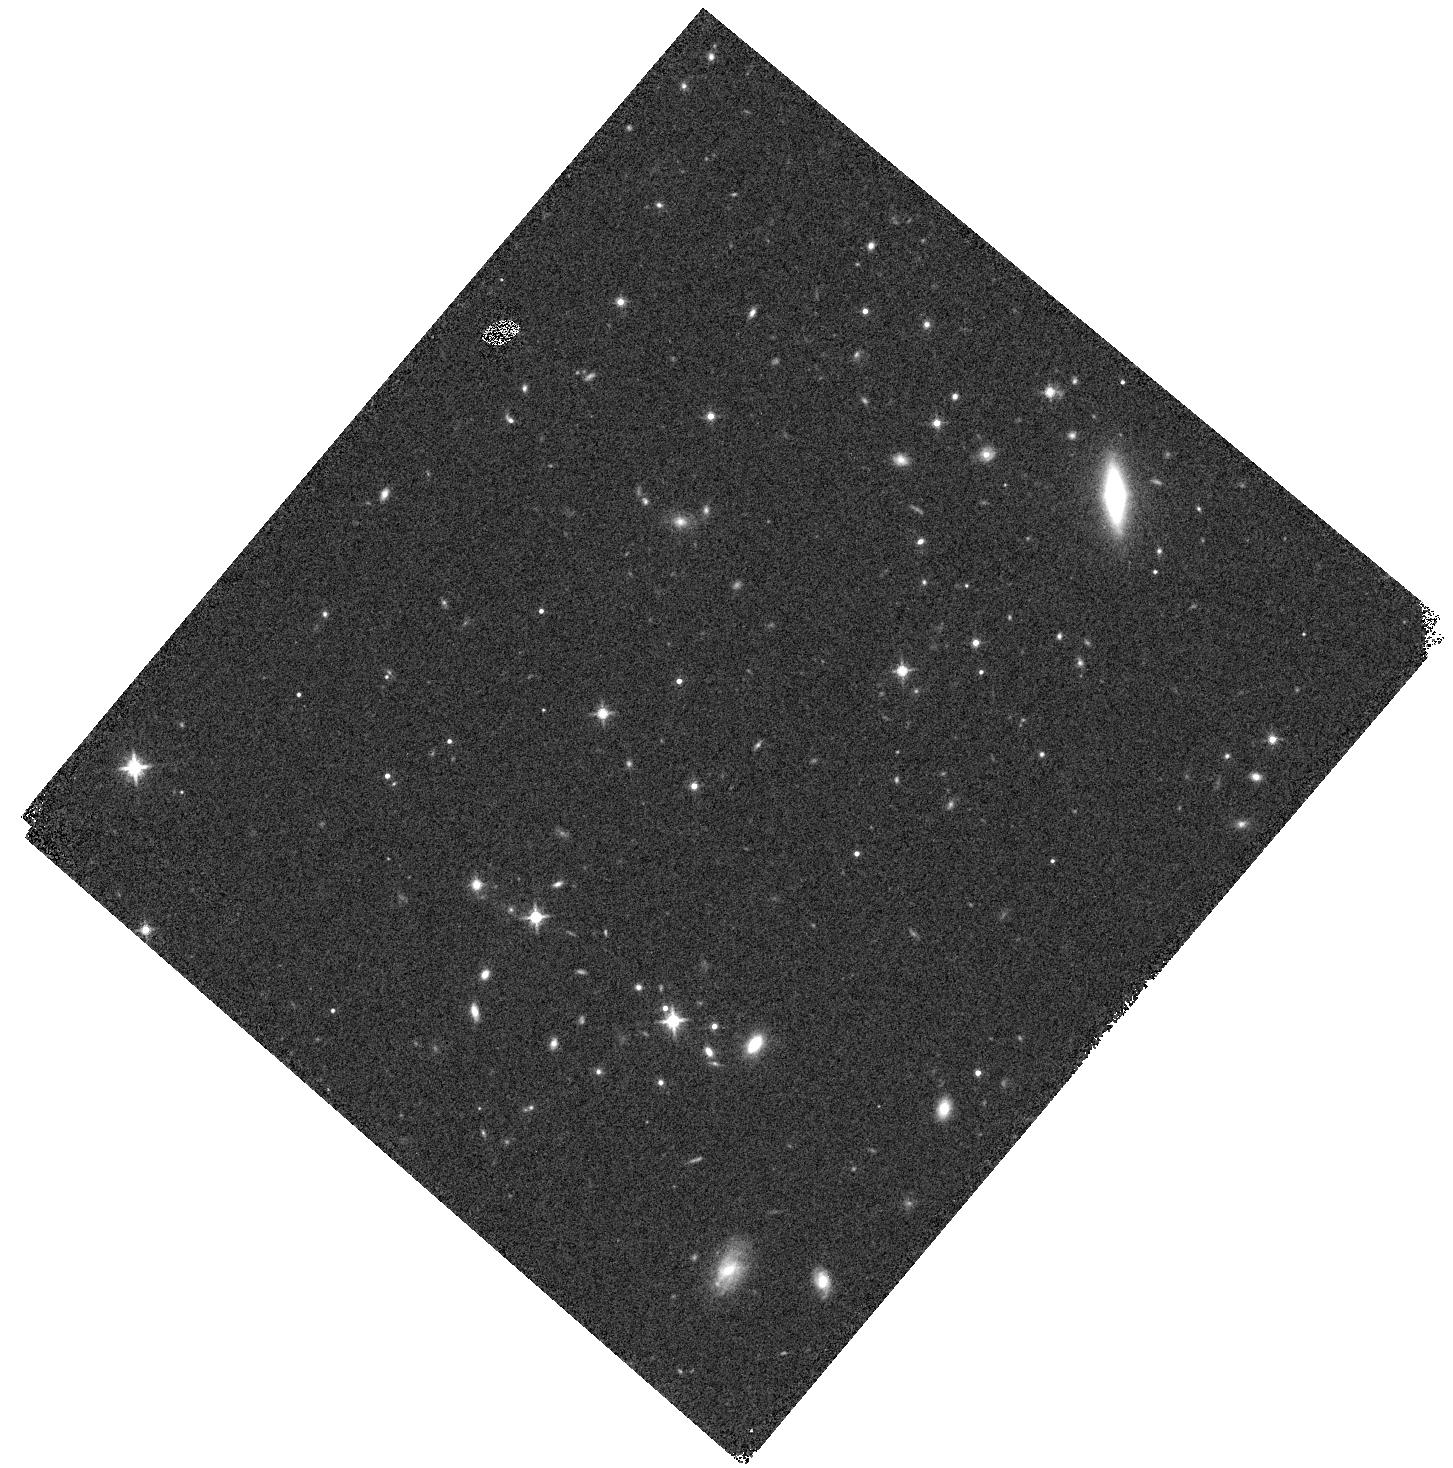
Target: MUDFQ2139-4434-ORIENT2
Instrument: WFC3/IR
Filter: F140W
Exposure: 3 min
Observation ID: hst_15637_dm_wfc3_ir_f140w_idxjdm

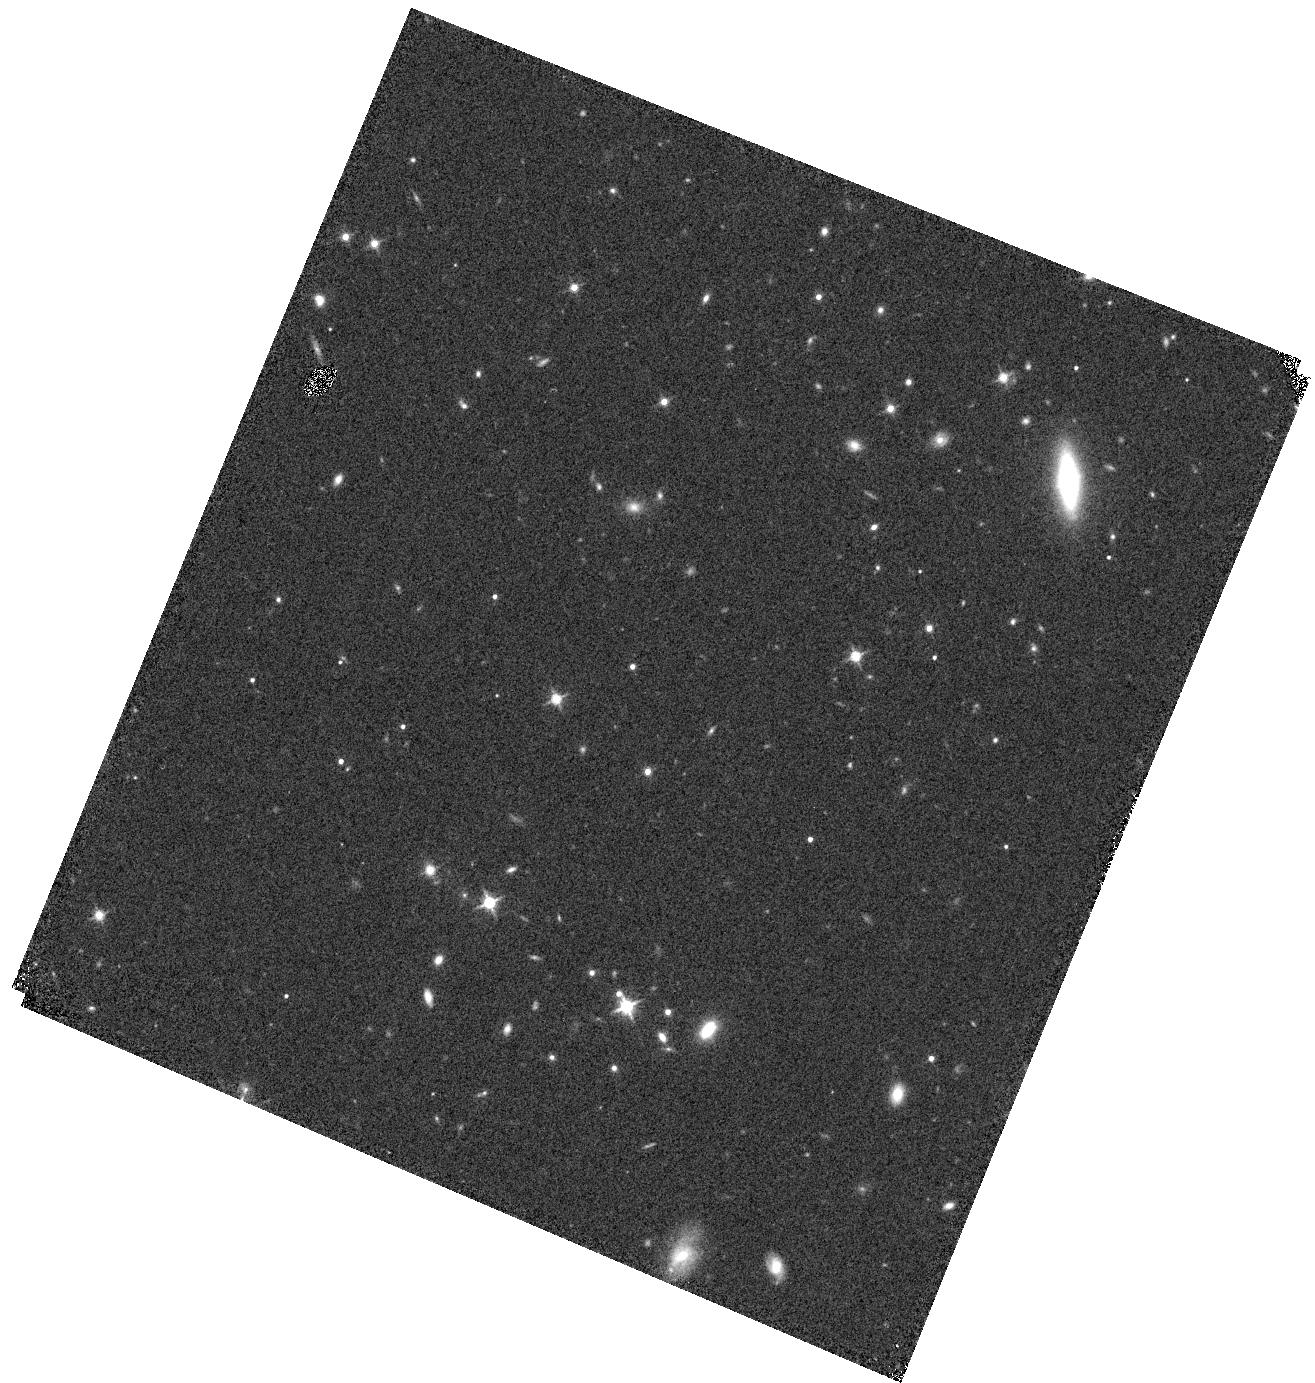
Target: MUDFQ2139-4434-ORIENT3
Instrument: WFC3/IR
Filter: F140W
Exposure: 3 min
Observation ID: hst_15637_eb_wfc3_ir_f140w_idxjeb

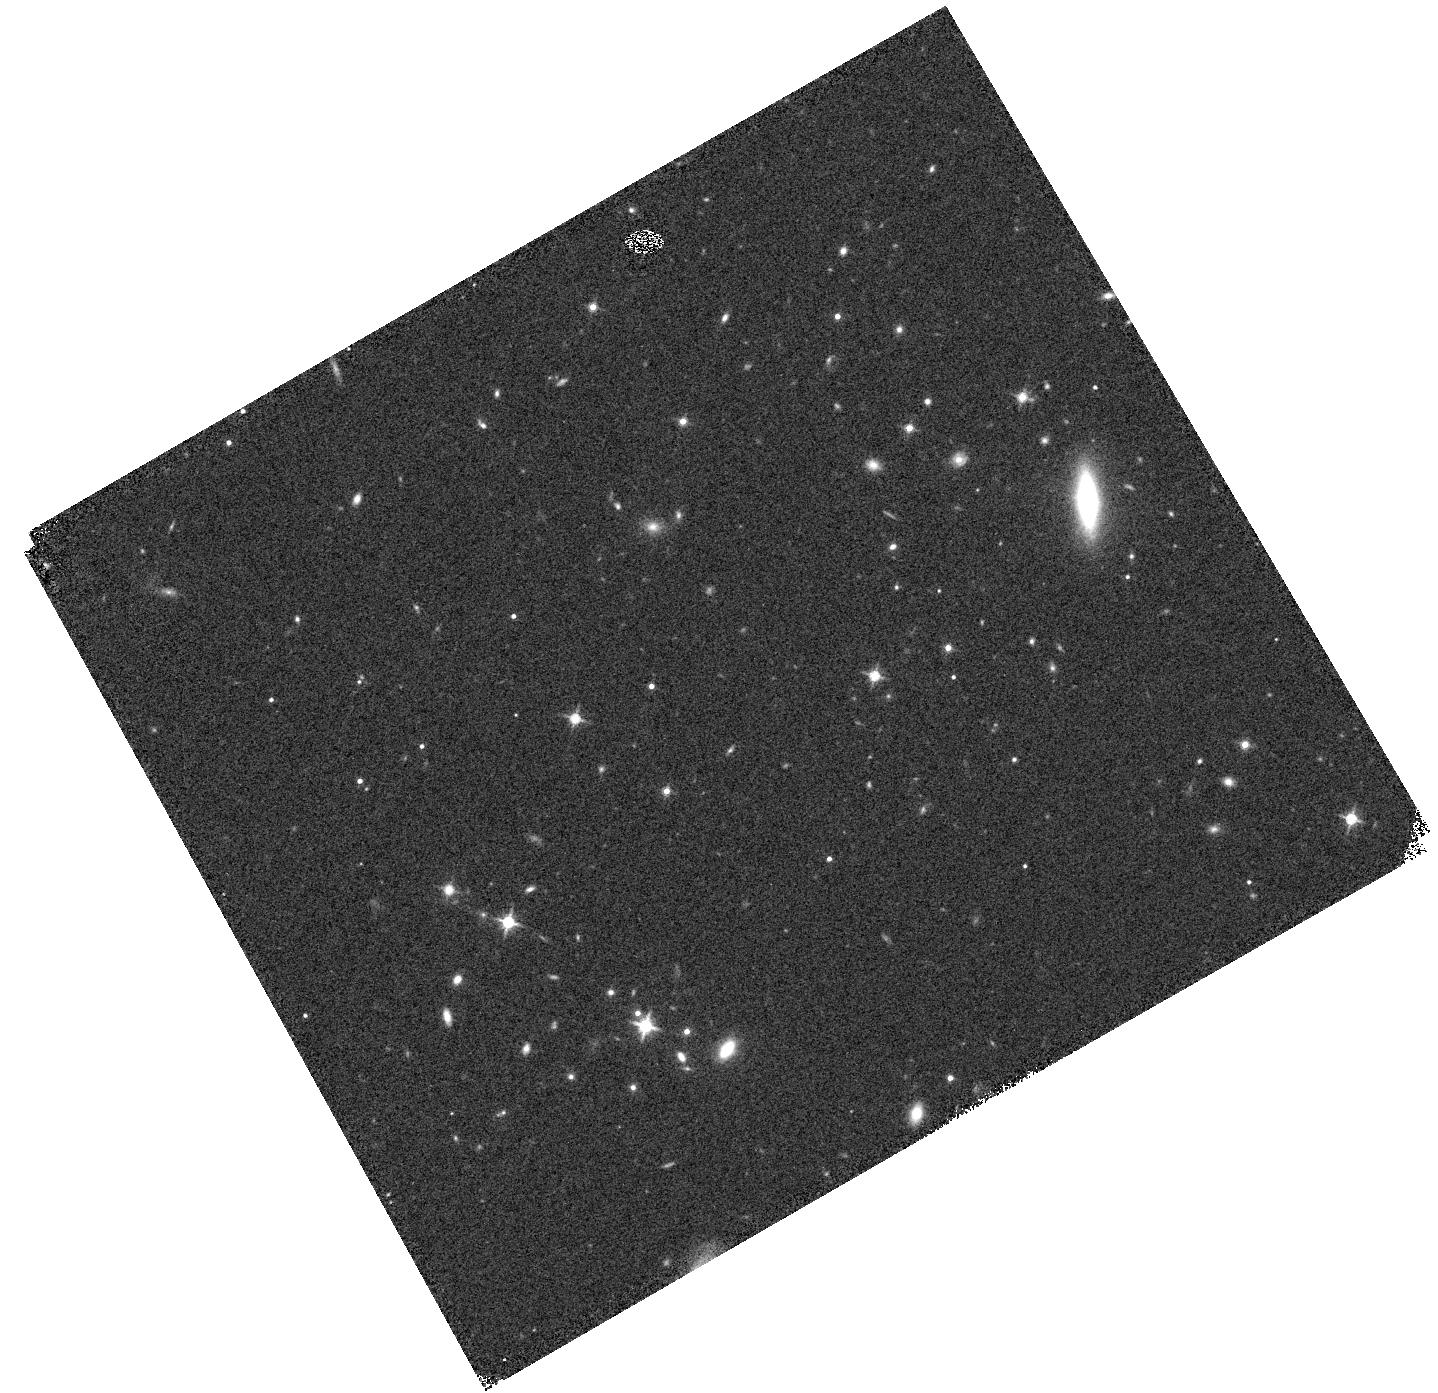
Target: MUDFQ2139-4434-ORIENT1
Instrument: WFC3/IR
Filter: F140W
Exposure: 3 min
Observation ID: hst_15637_cj_wfc3_ir_f140w_idxjcj

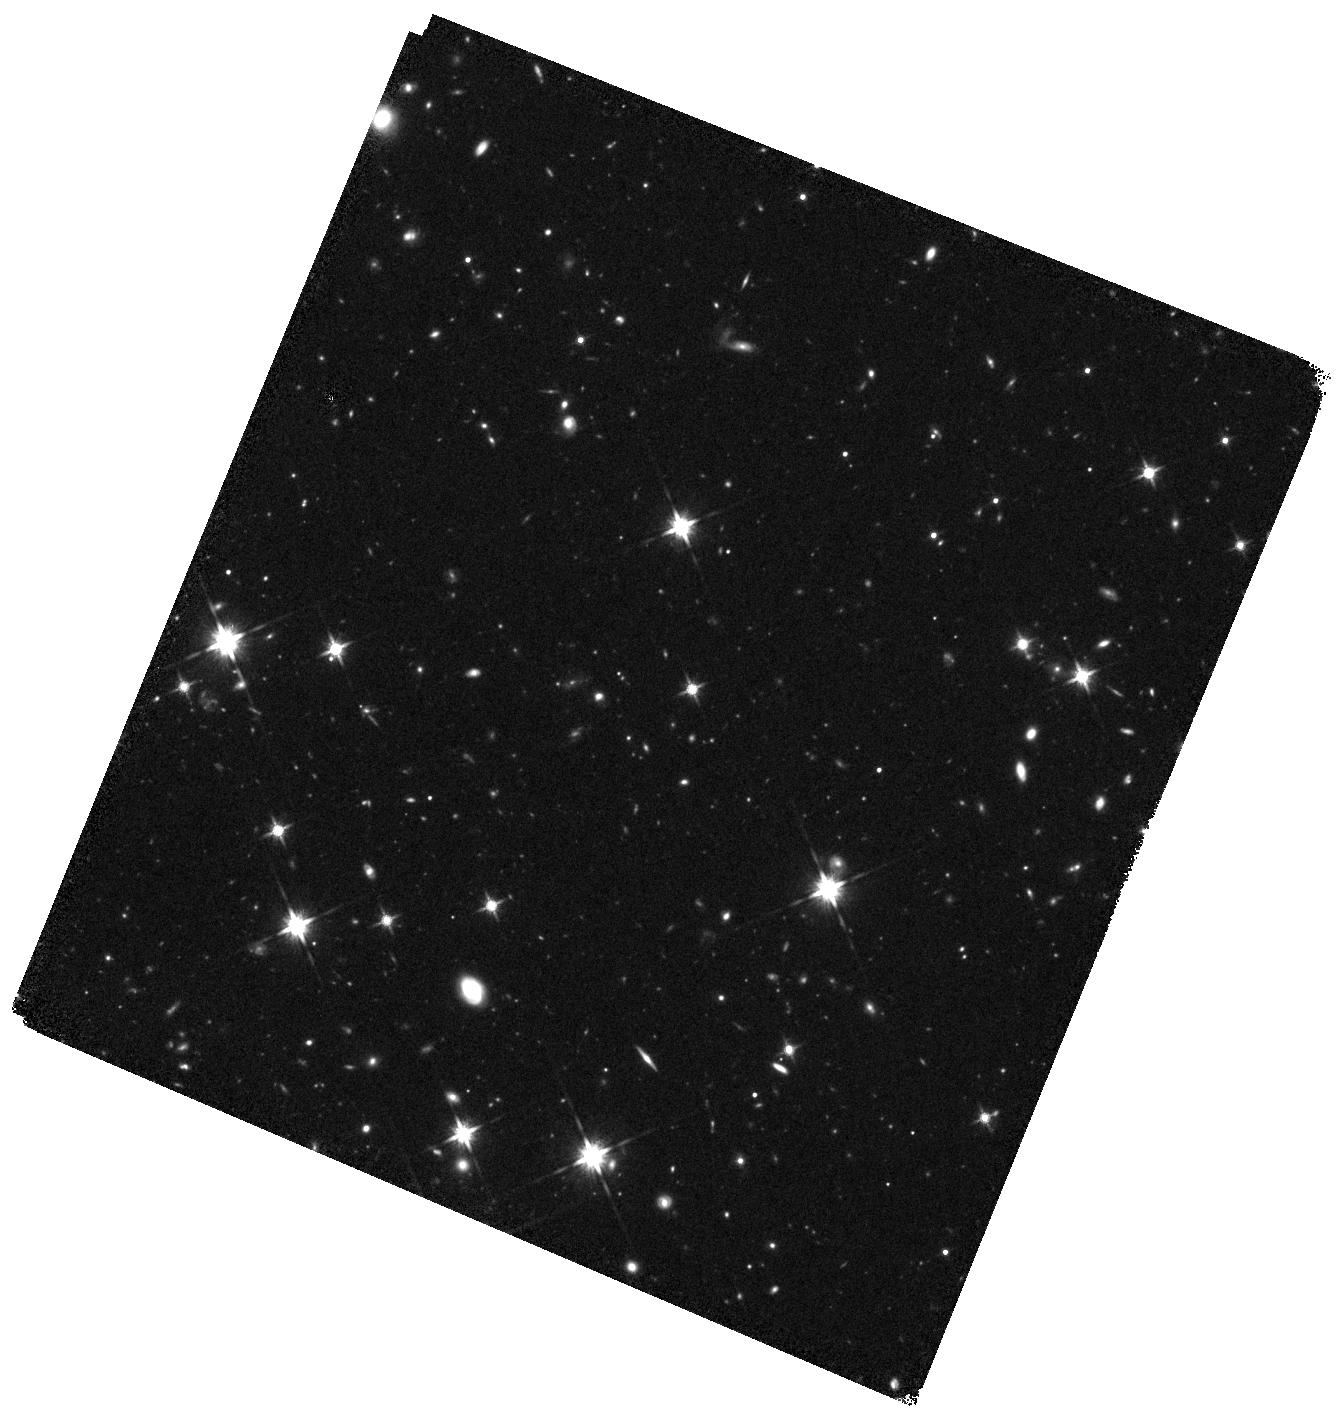
Target: MUDFQ2139-4434-ORIENT3-2
Instrument: WFC3/IR
Filter: F140W
Exposure: 35 min
Observation ID: hst_15637_er_wfc3_ir_f140w_idxjer

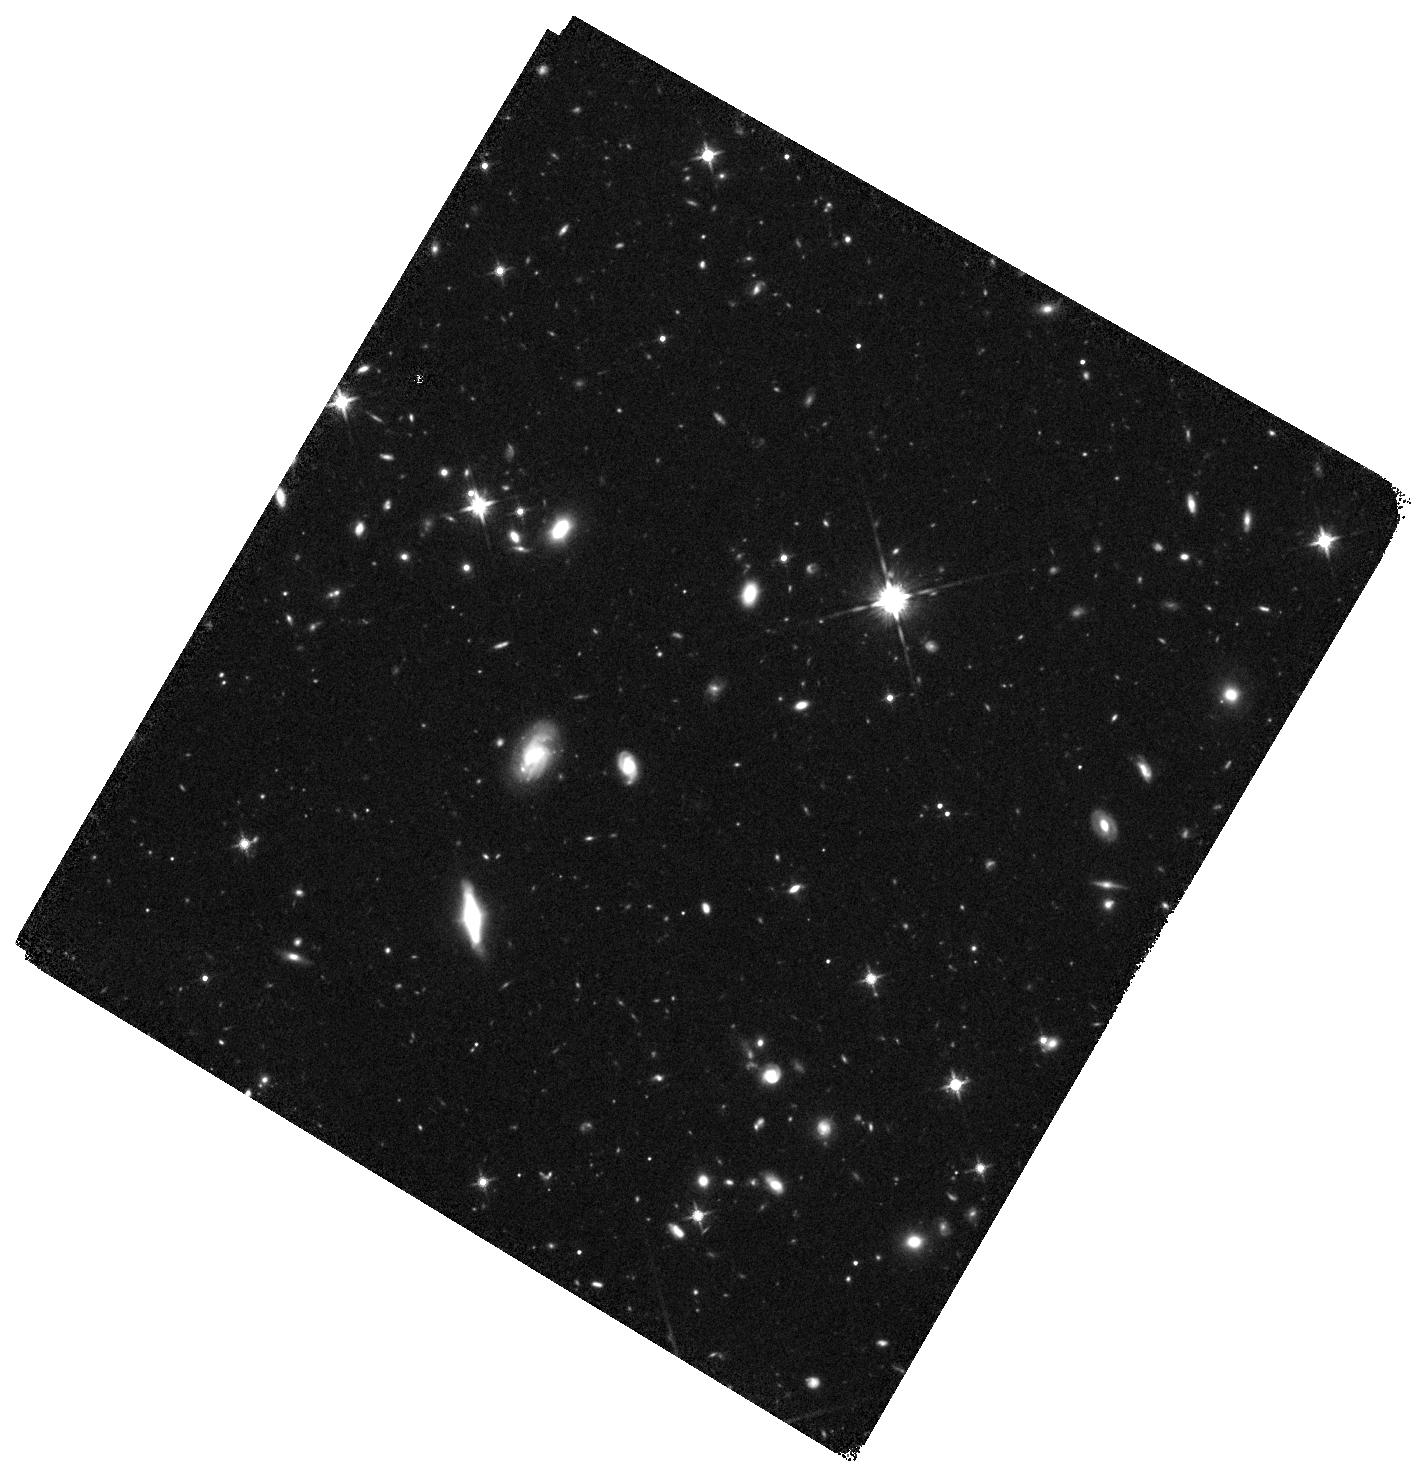
Target: MUDFQ2139-4434-ORIENT3-3
Instrument: WFC3/IR
Filter: F140W
Exposure: 35 min
Observation ID: hst_15637_es_wfc3_ir_f140w_idxjes

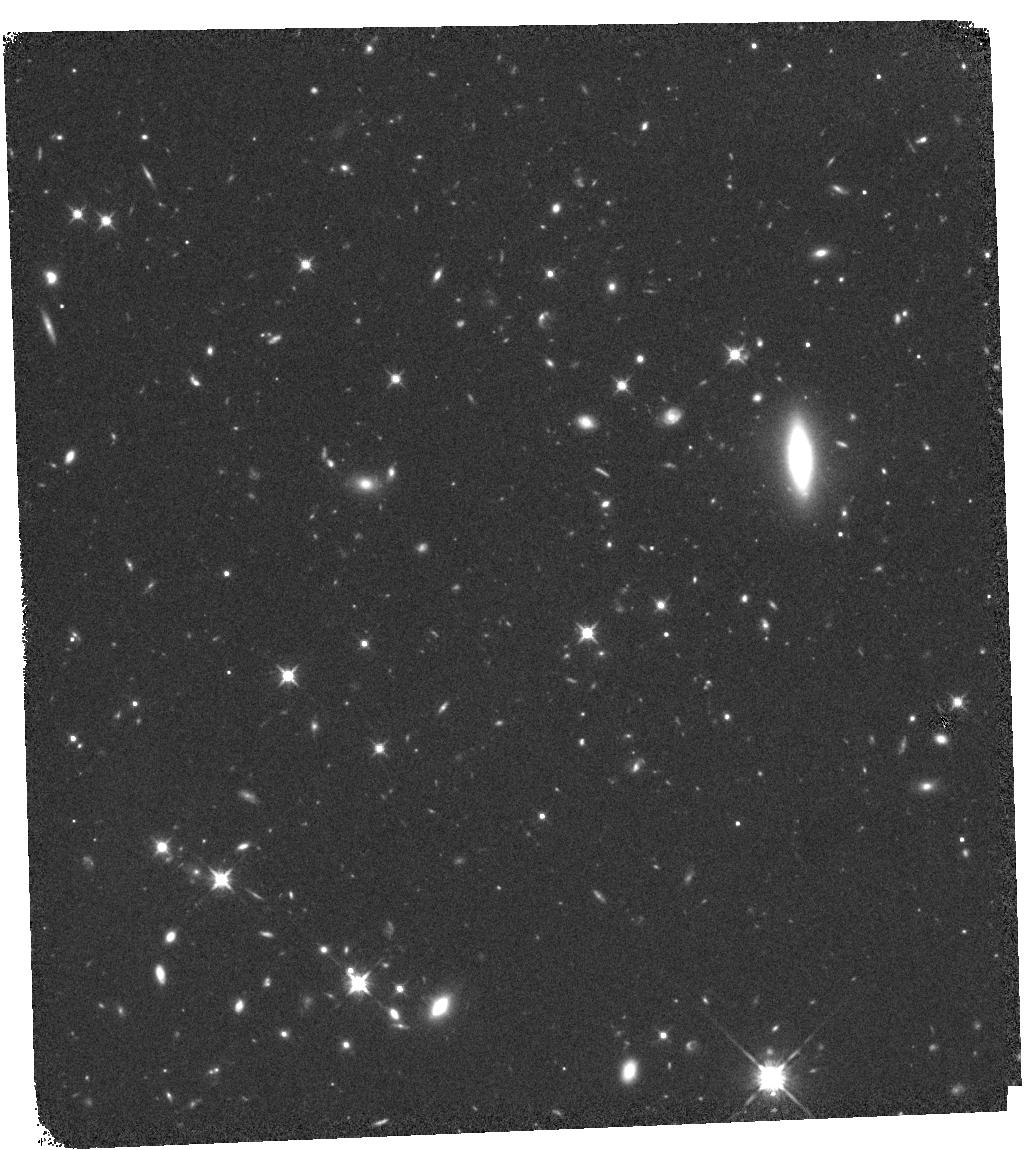
Target: MUDFQ2139-4434-ORIENT3-5
Instrument: WFC3/IR
Filter: F125W
Exposure: 35 min
Observation ID: hst_15637_ex_wfc3_ir_f125w_idxjex

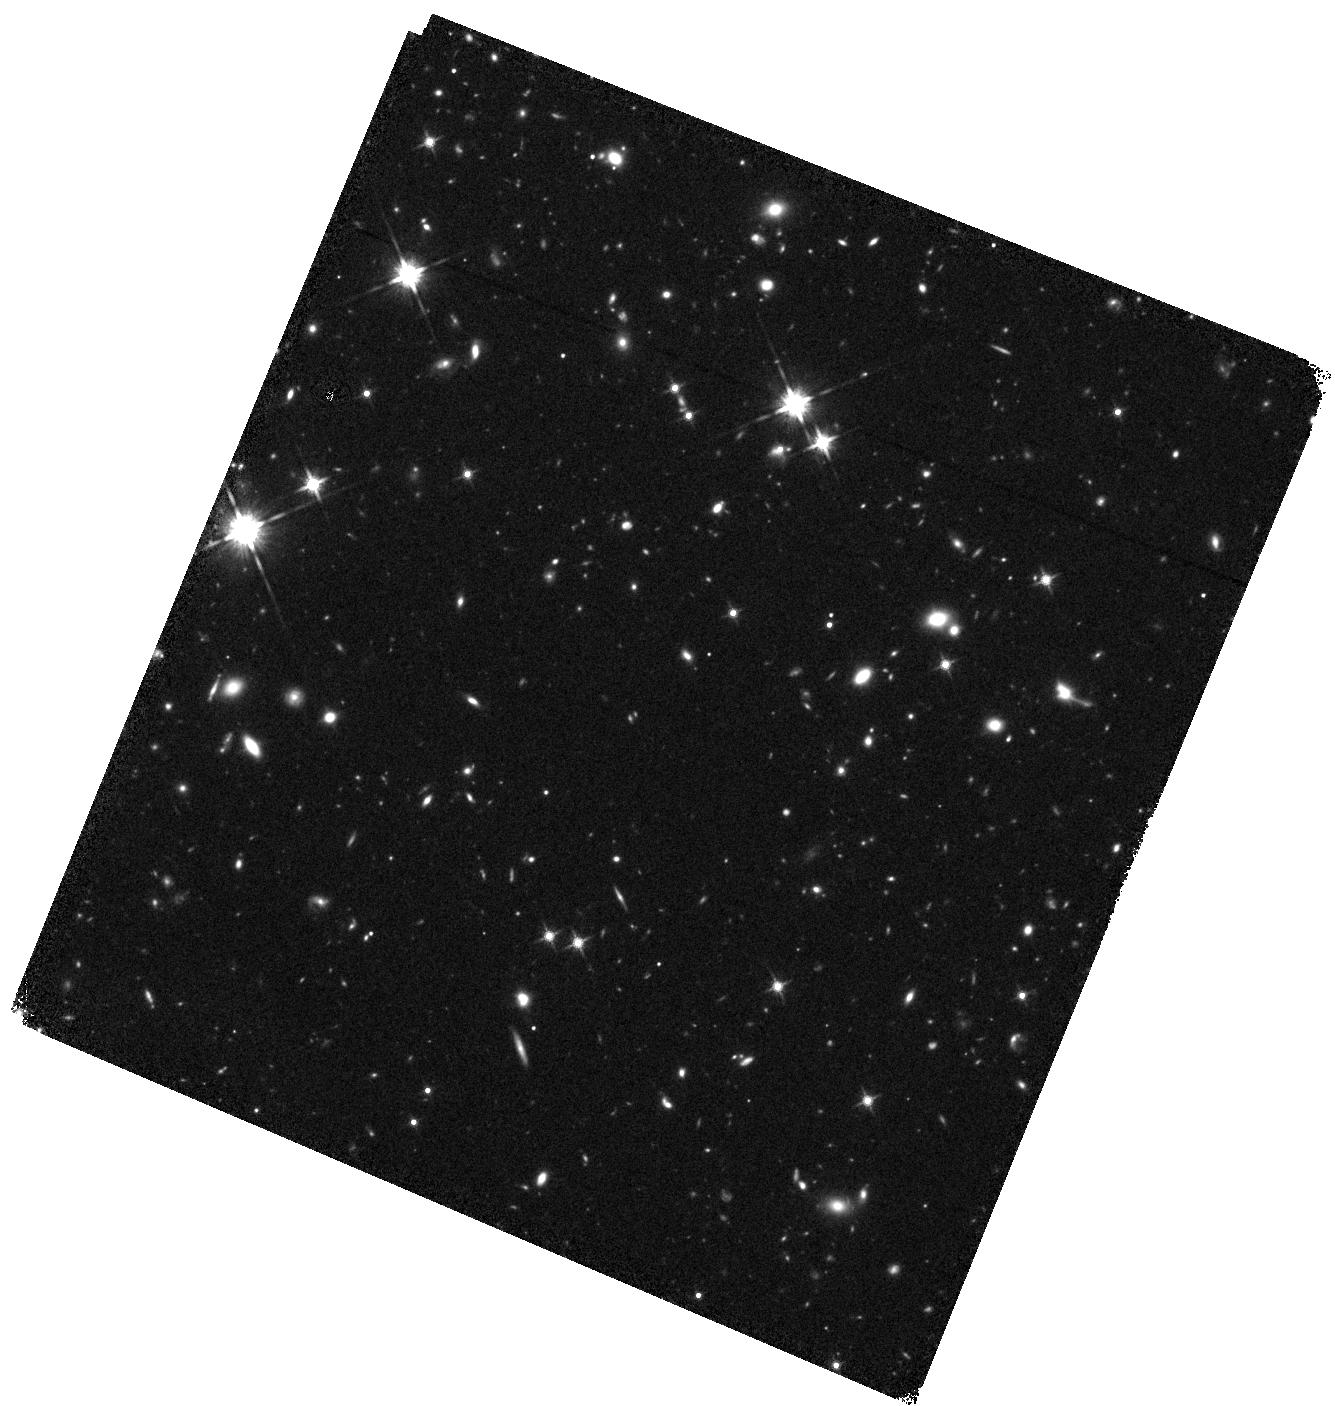
Target: MUDFQ2139-4434-ORIENT3-1
Instrument: WFC3/IR
Filter: F140W
Exposure: 35 min
Observation ID: hst_15637_eq_wfc3_ir_f140w_idxjeq

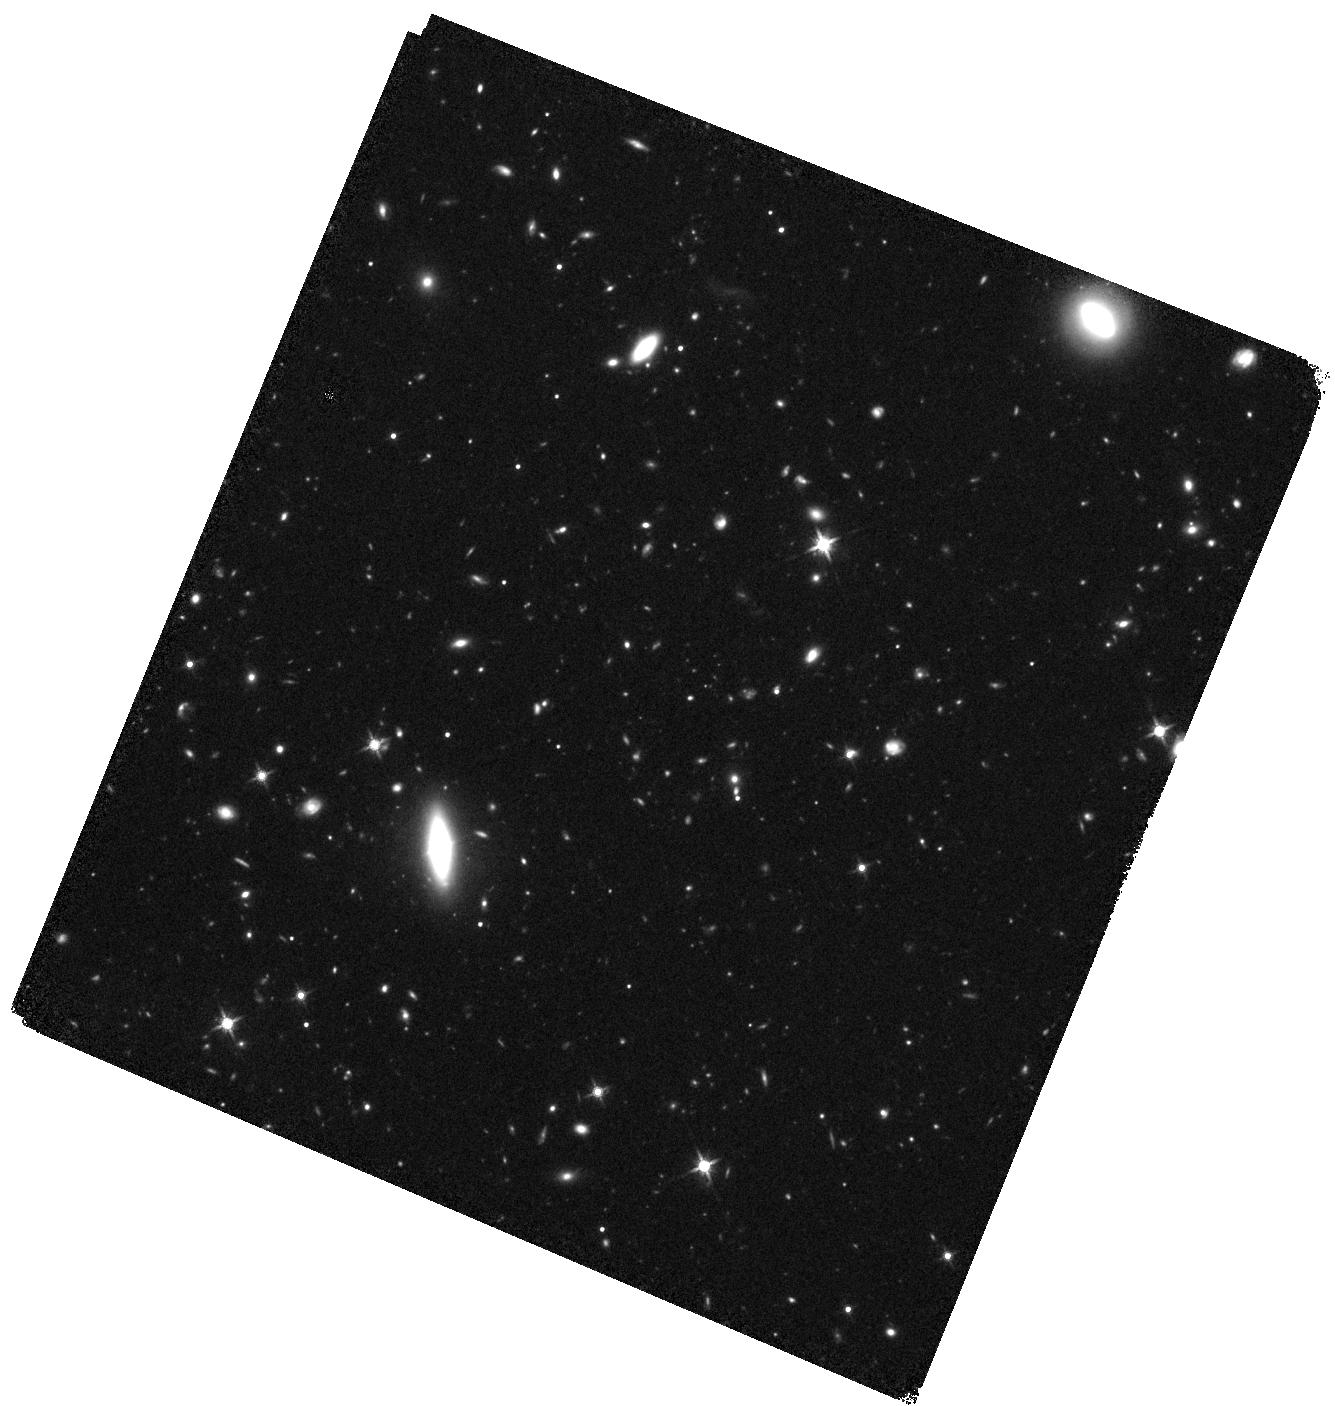
Target: MUDFQ2139-4434-ORIENT3-4
Instrument: WFC3/IR
Filter: F140W
Exposure: 35 min
Observation ID: hst_15637_et_wfc3_ir_f140w_idxjet

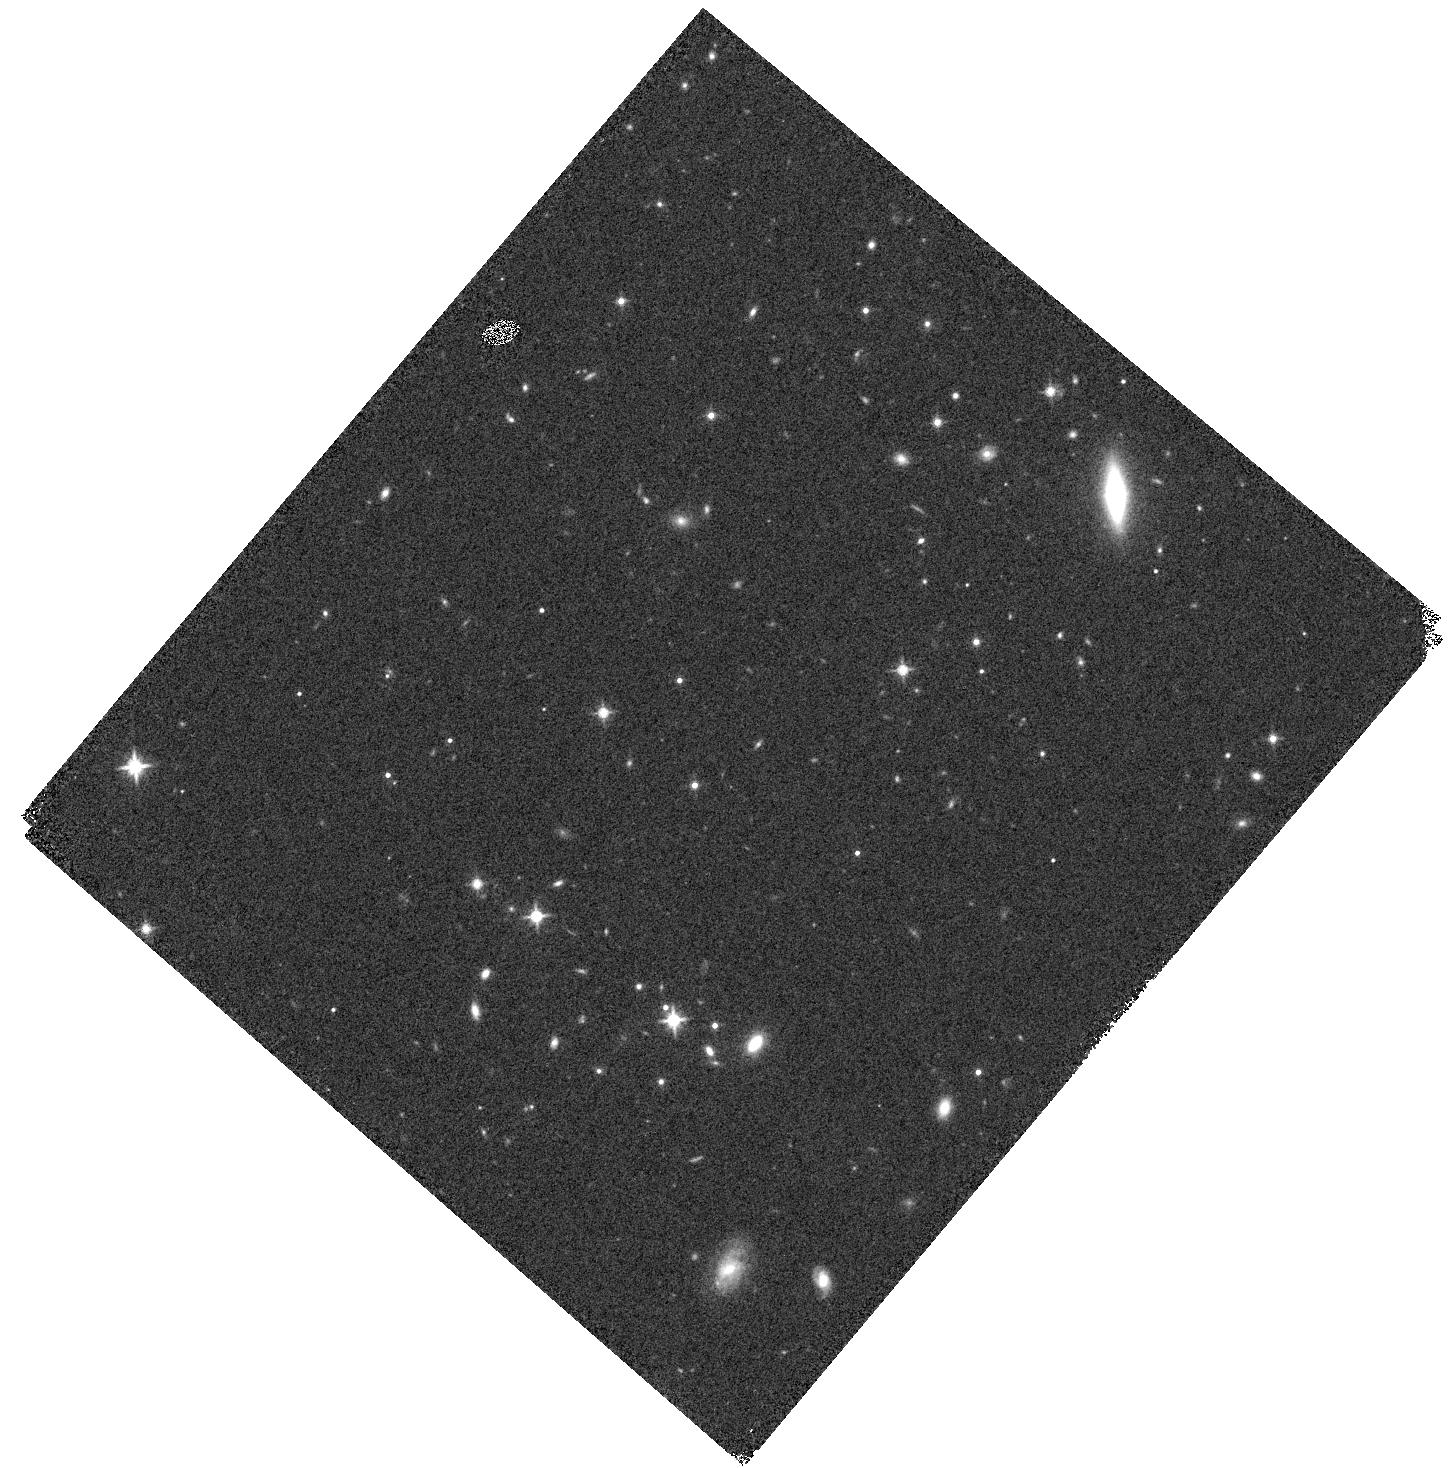
Target: MUDFQ2139-4434-ORIENT2
Instrument: WFC3/IR
Filter: F140W
Exposure: 3 min
Observation ID: hst_15637_d3_wfc3_ir_f140w_idxjd3

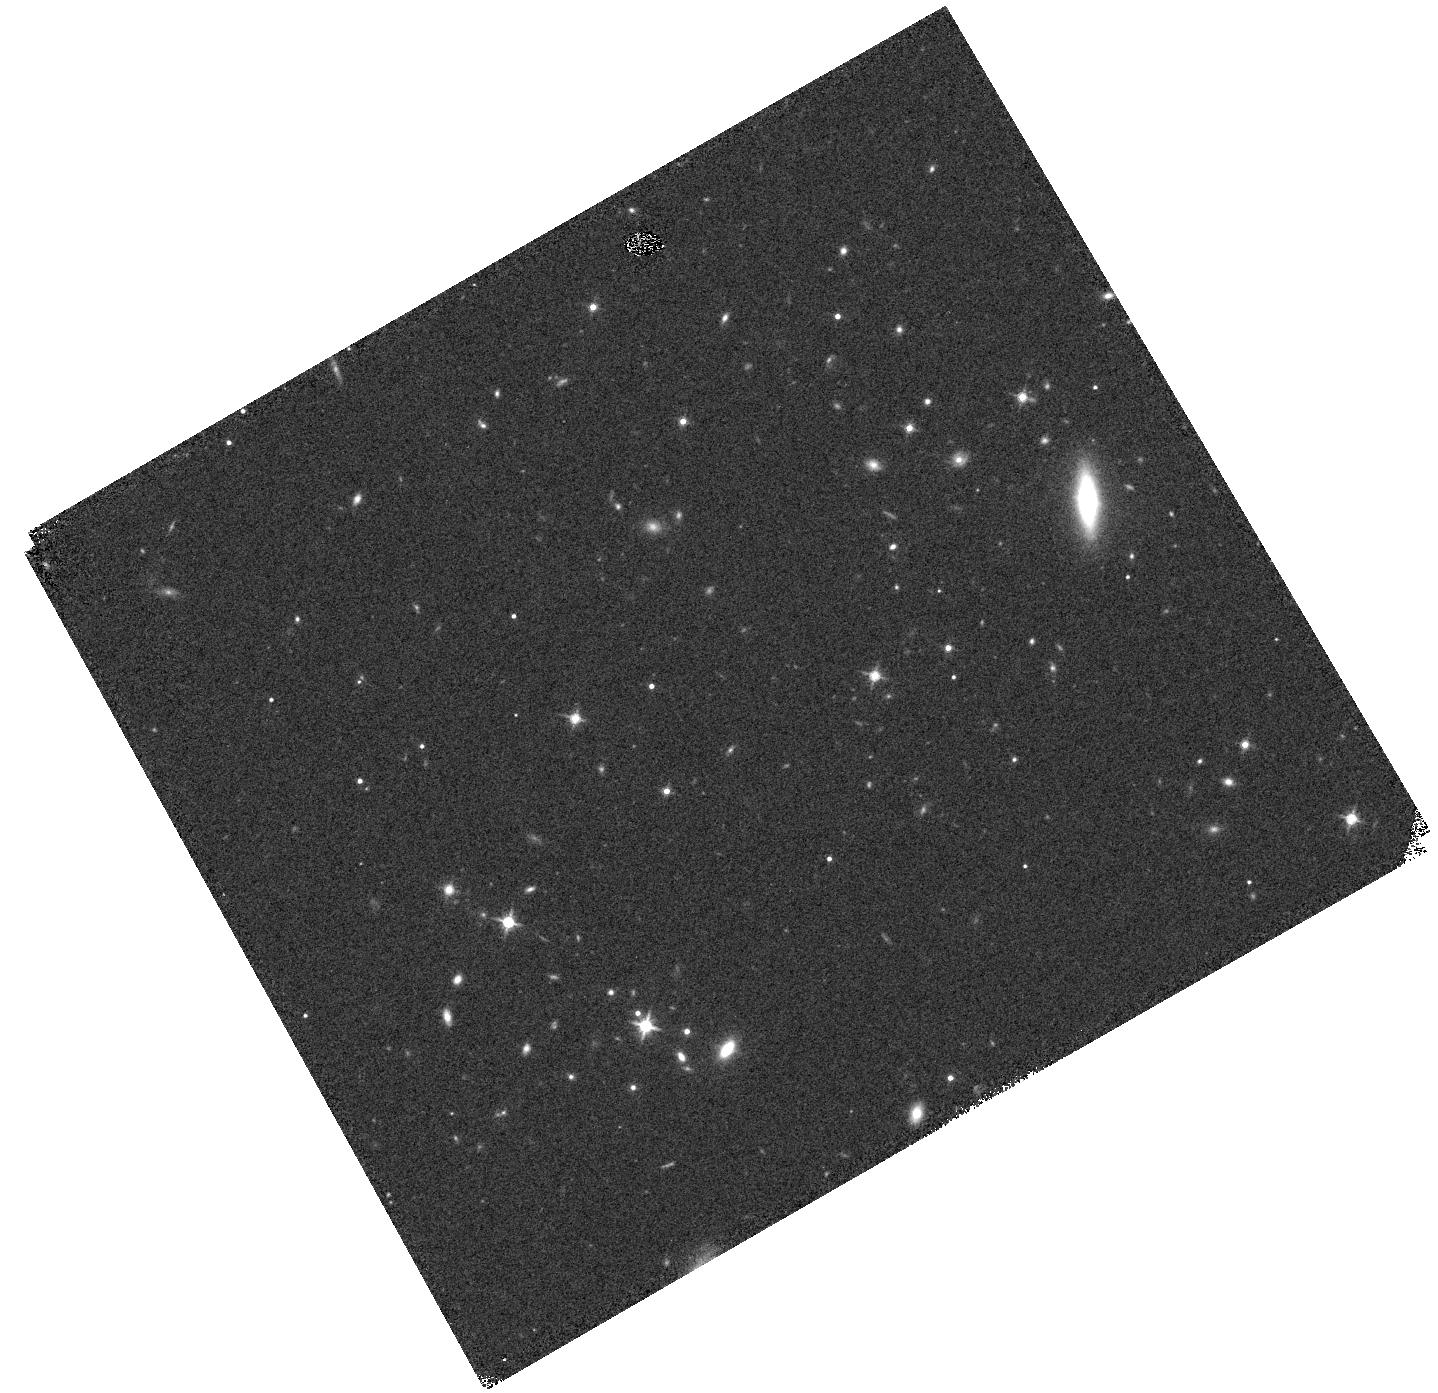
Target: MUDFQ2139-4434-ORIENT1
Instrument: WFC3/IR
Filter: F140W
Exposure: 3 min
Observation ID: hst_15637_ci_wfc3_ir_f140w_idxjci

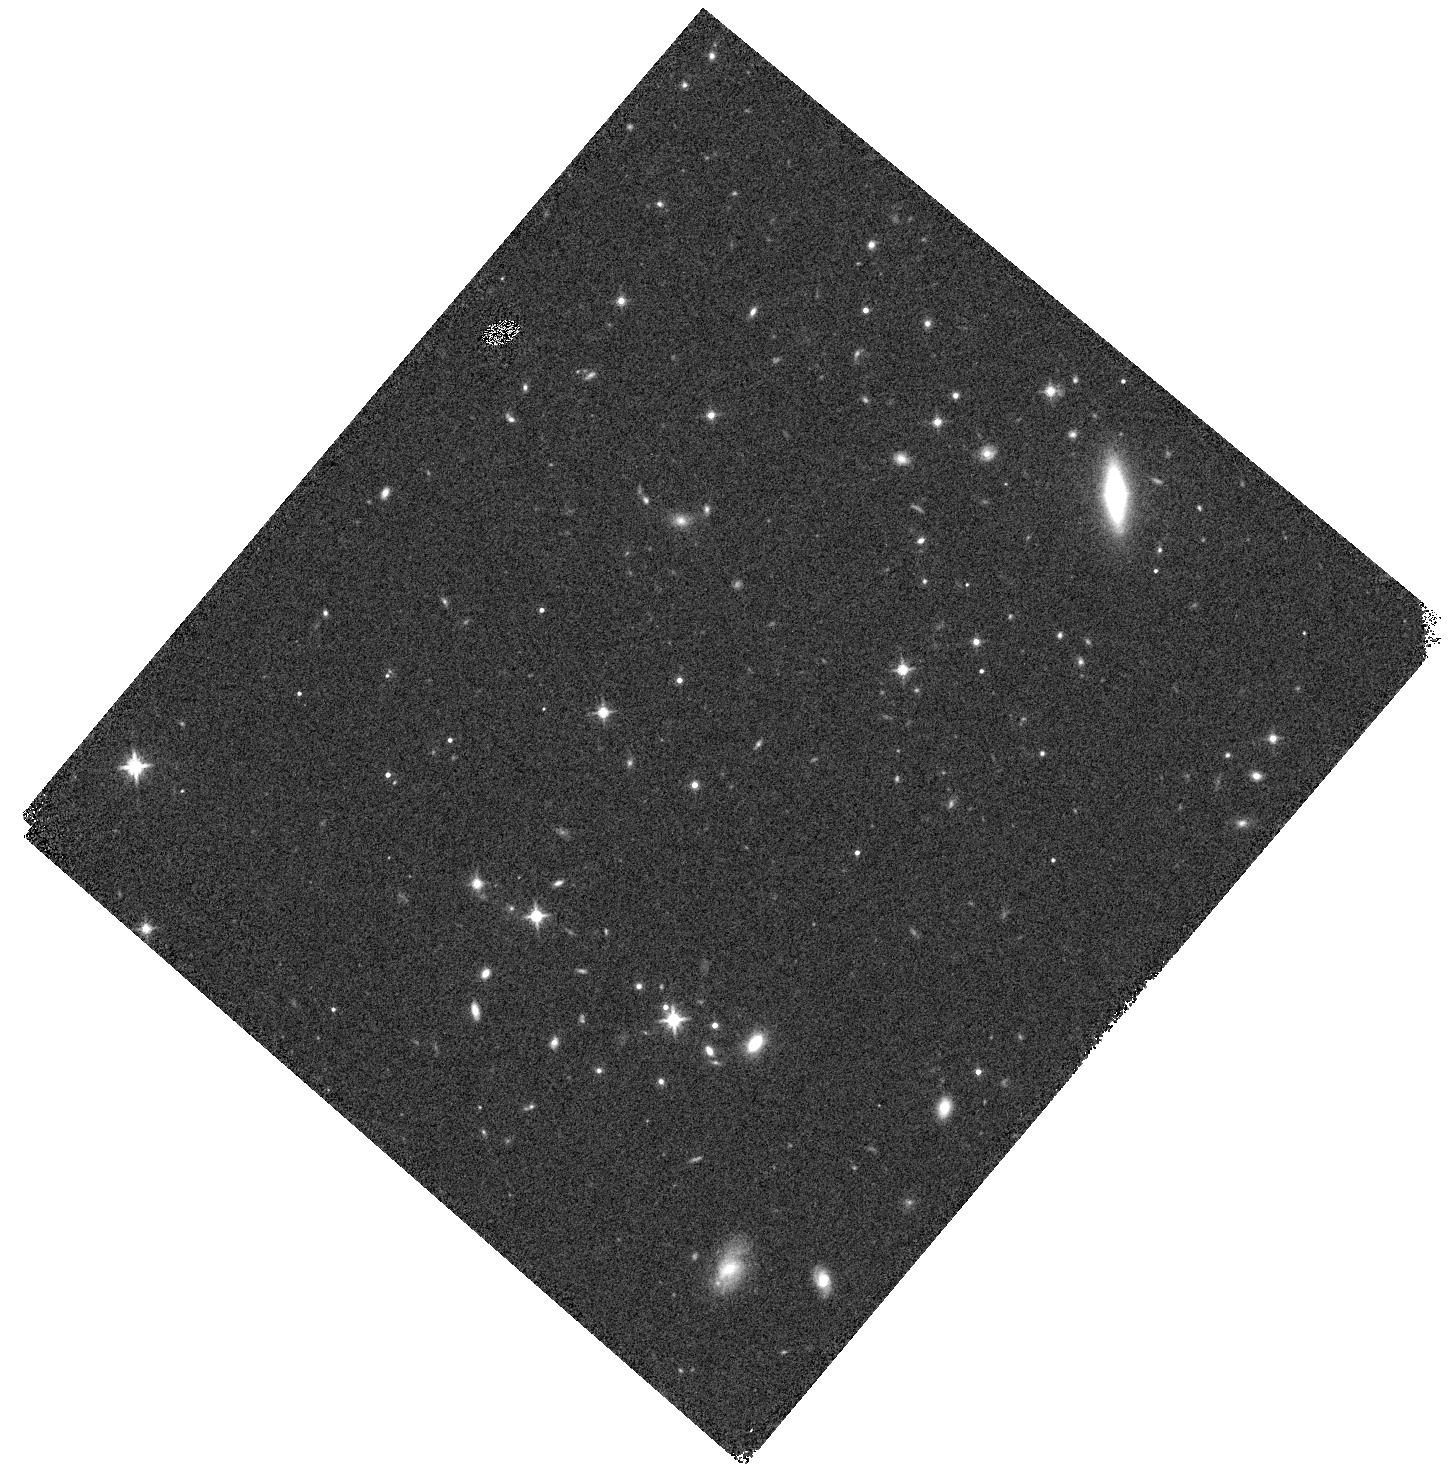
Target: MUDFQ2139-4434-ORIENT2
Instrument: WFC3/IR
Filter: F140W
Exposure: 3 min
Observation ID: hst_15637_df_wfc3_ir_f140w_idxjdf

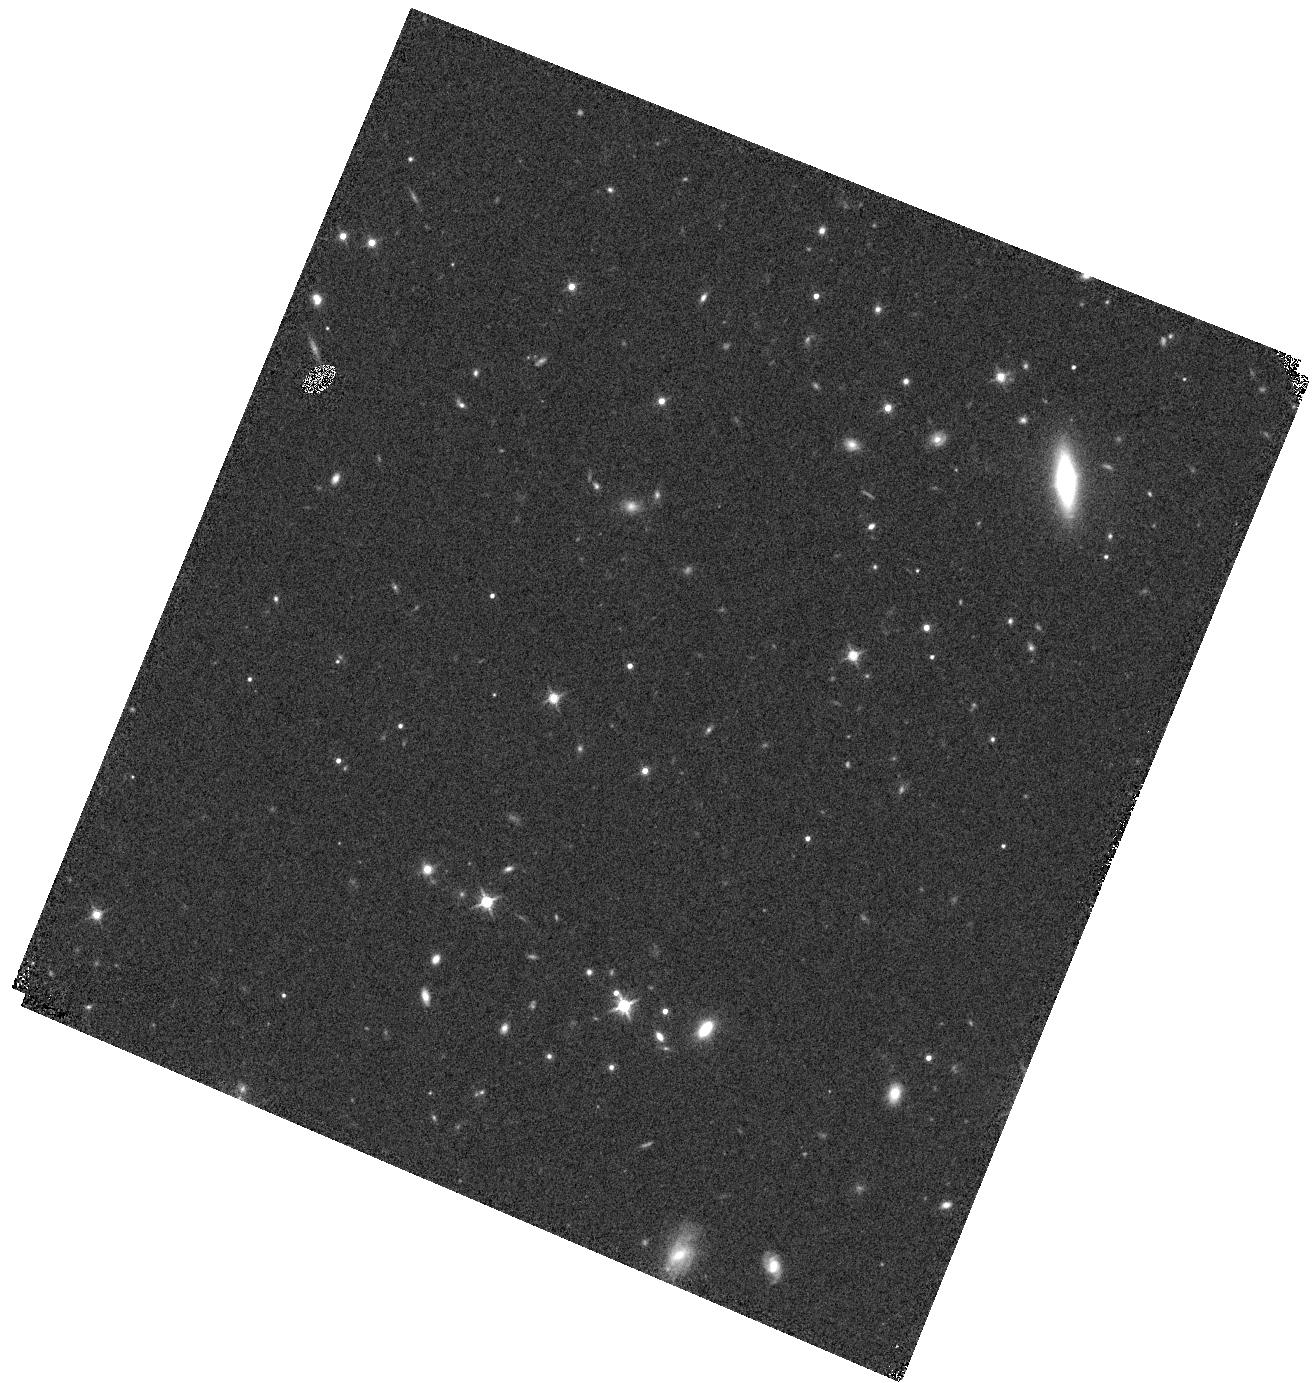
Target: MUDFQ2139-4434-ORIENT3
Instrument: WFC3/IR
Filter: F140W
Exposure: 3 min
Observation ID: hst_15637_ew_wfc3_ir_f140w_idxjew

Exploring the gaseous surroundings of low-mass galaxies with an HST+MUSE Deep Field (PI: Rafelski, Marc)

We propose a 90 orbit WFC3/G141 grism survey in the field P2139-443 to advance our view of galaxy evolution in different environments and the connection between gas and low-mass galaxies across 5 billion years. P2139-443 is made remarkable by two quasars separated by less than 500 kpc at z=2-3, which not only pinpoint a z = 3.22 proto-cluster, but also act as double beacons to probe the intervening intergalactic (IGM) and circumgalactic medium (CGM). The synergy between the proposed WFC3/G141 observations and a public 150-hour MUSE Ultra Deep Field in the same field will yield significant advancements in three key areas. i) We will connect the physical properties of over 100 IGM and CGM absorption lines with hundreds of galaxies discovered in emission, investigating in detail how low-mass galaxies shape the CGM and IGM enrichment. ii) By combining multiple emission lines with deep F140W imaging, we will unveil the physical properties of tens of galaxies in a wide range of cosmic structures, including a rich group at z=0.88, a proto-cluster at z=3.22, and a z=3.04 IGM filament. iii) Combining the deepest optical and near-infrared wide-field spectroscopic surveys to date, we will complete a detailed study of the spatially-resolved and integrated physical properties (including metallicity, density, dust, and kinematics) of individual galaxies up to z=2.5, unveiling the emergence of the Hubble sequence across the peak of the cosmic star formation history. The proposed observations will further provide a proof of concept of the unrivalled potential of synergistic JWST and 30m telescope observations to study the faint-end of the galaxy population with redshift.